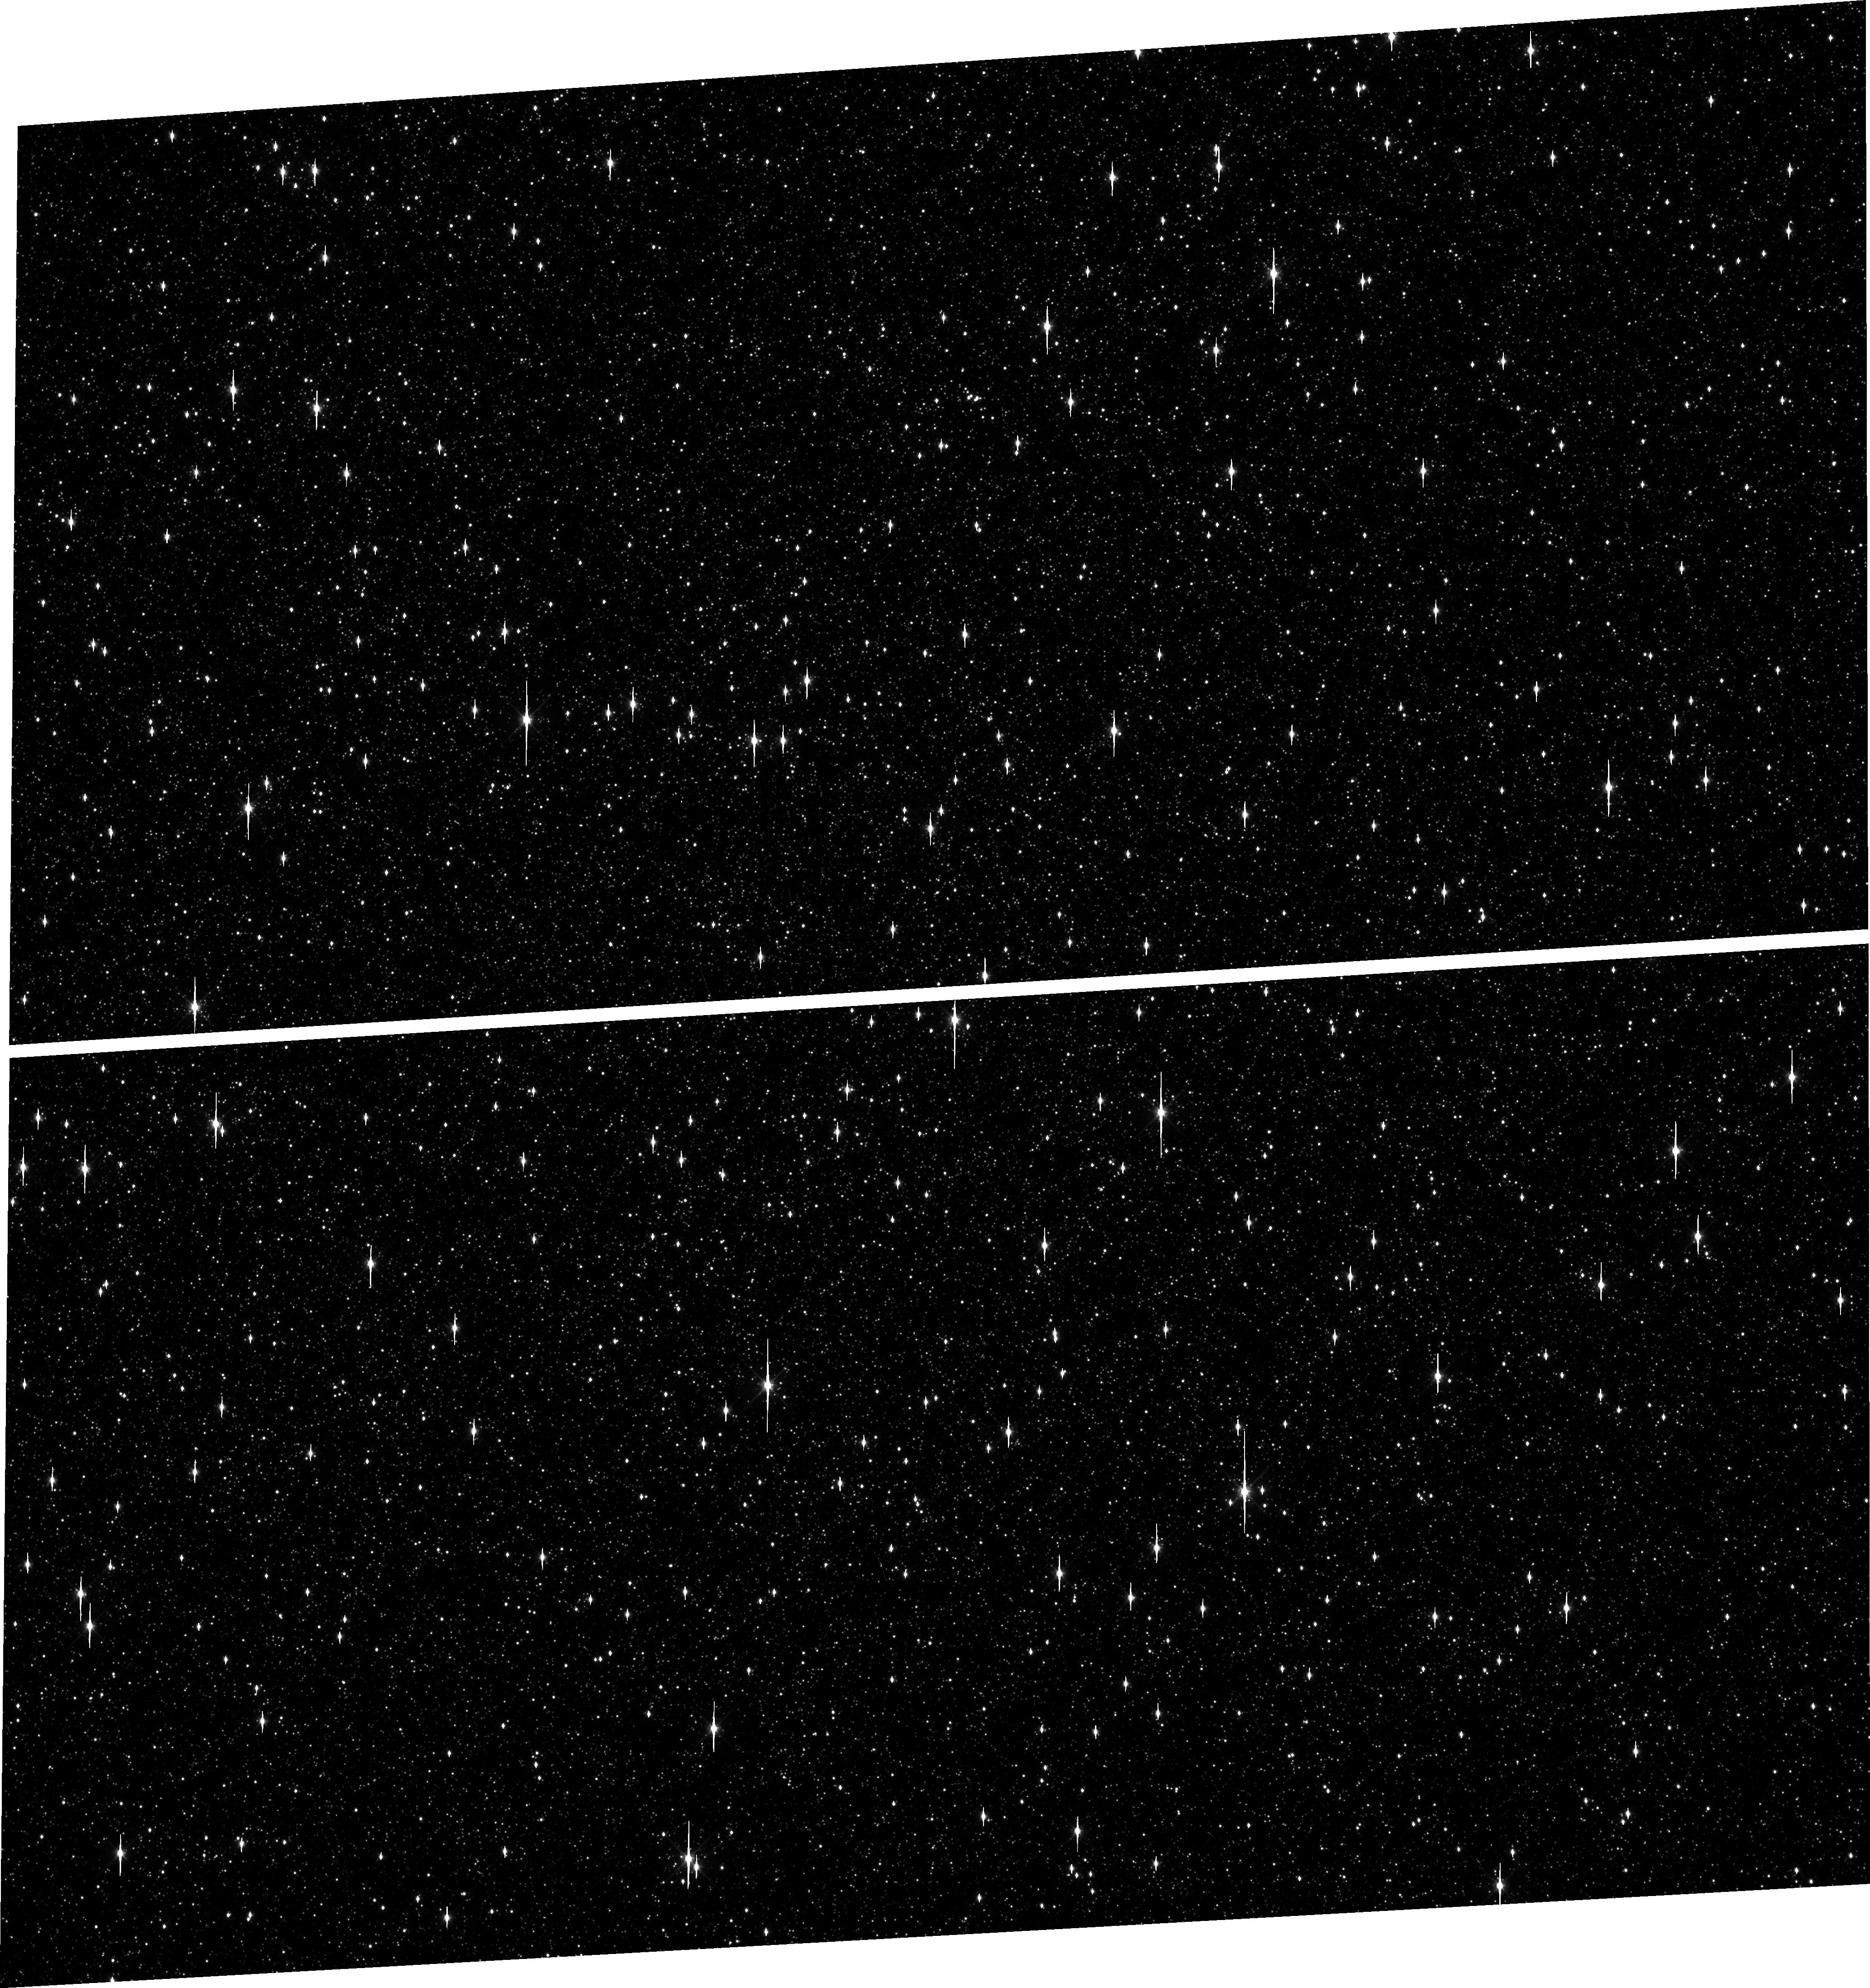
Target: OMEGACEN. Instrument: WFC3/UVIS. Filter: F606W. Exposure: 1 min. Observation ID: hst_16413_14_wfc3_uvis_f606w_ieg914

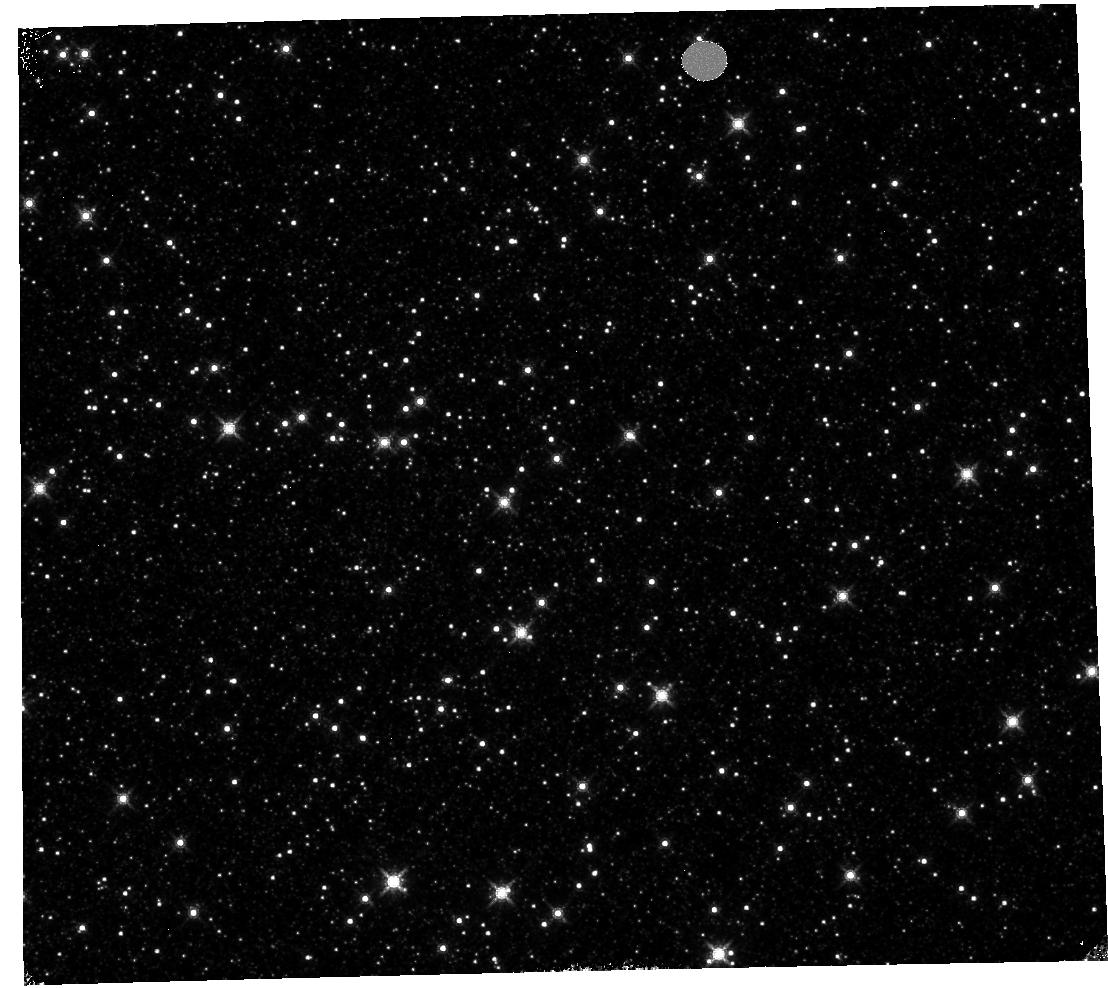
Target: OMEGACEN. Instrument: WFC3/IR. Filter: F160W. Exposure: 4 min. Observation ID: hst_16413_06_wfc3_ir_f160w_ieg906

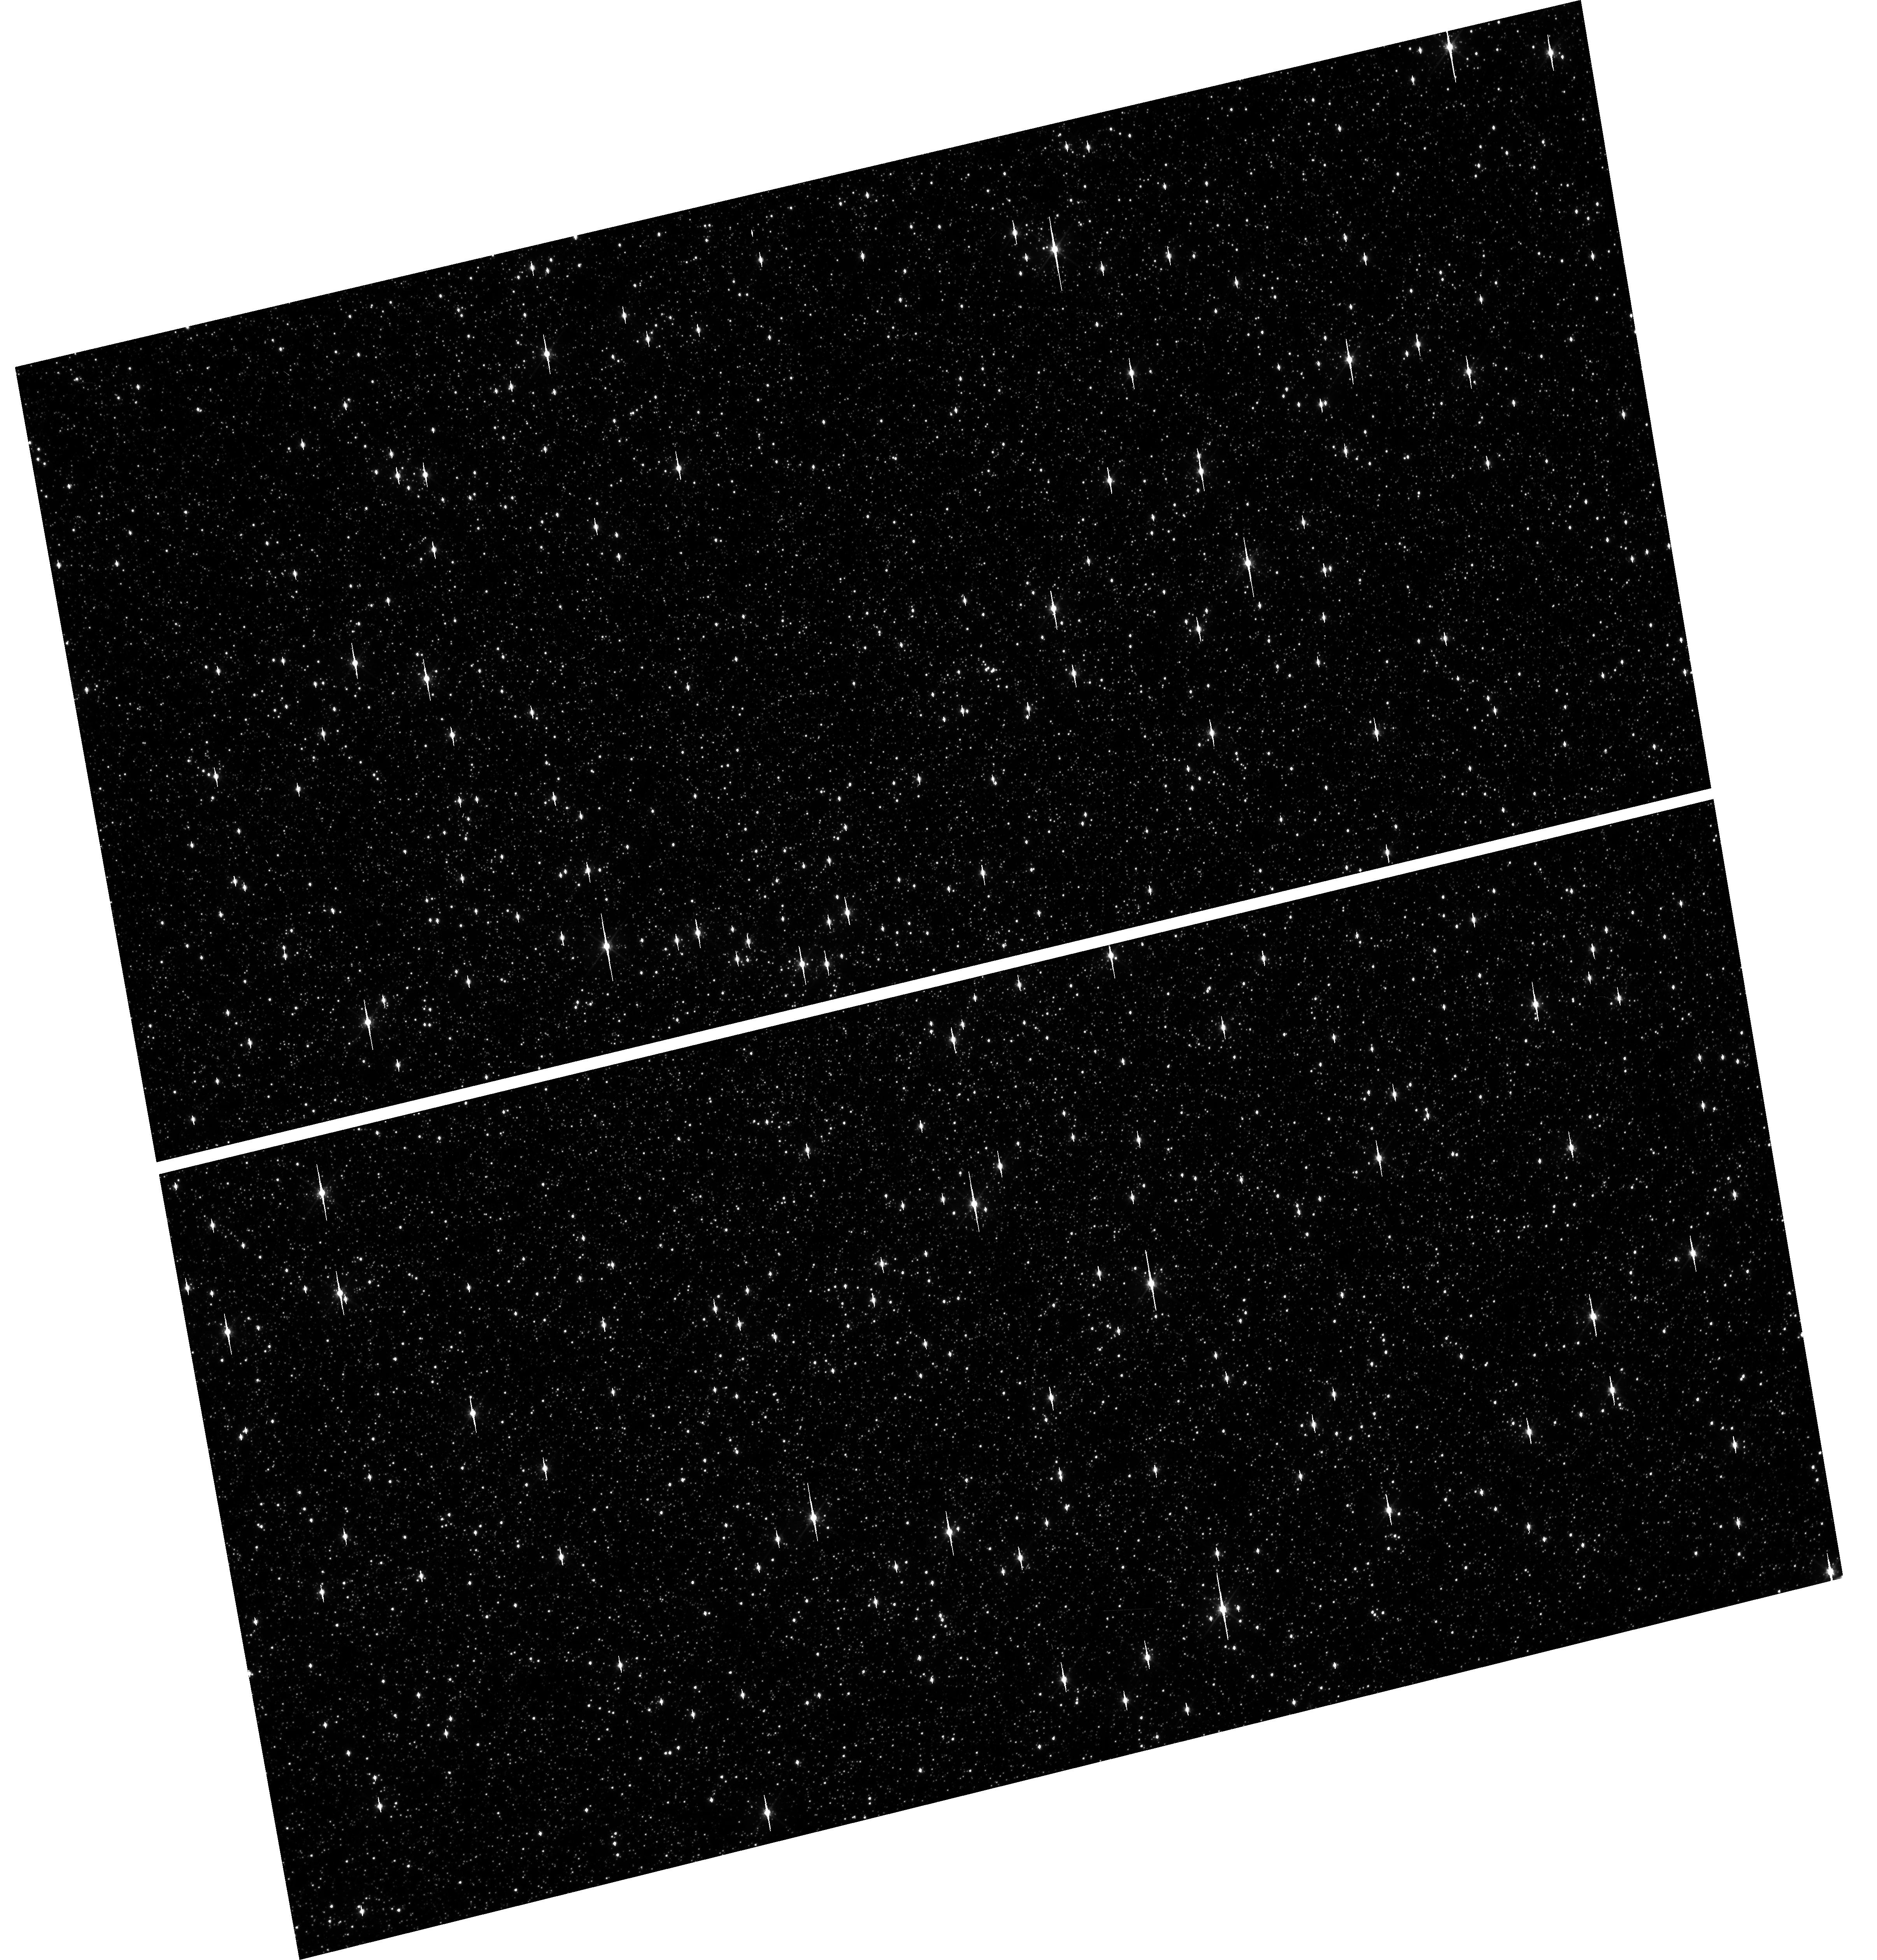
Target: OMEGACEN. Instrument: WFC3/UVIS. Filter: F606W. Exposure: 1 min. Observation ID: hst_16413_87_wfc3_uvis_f606w_ieg987

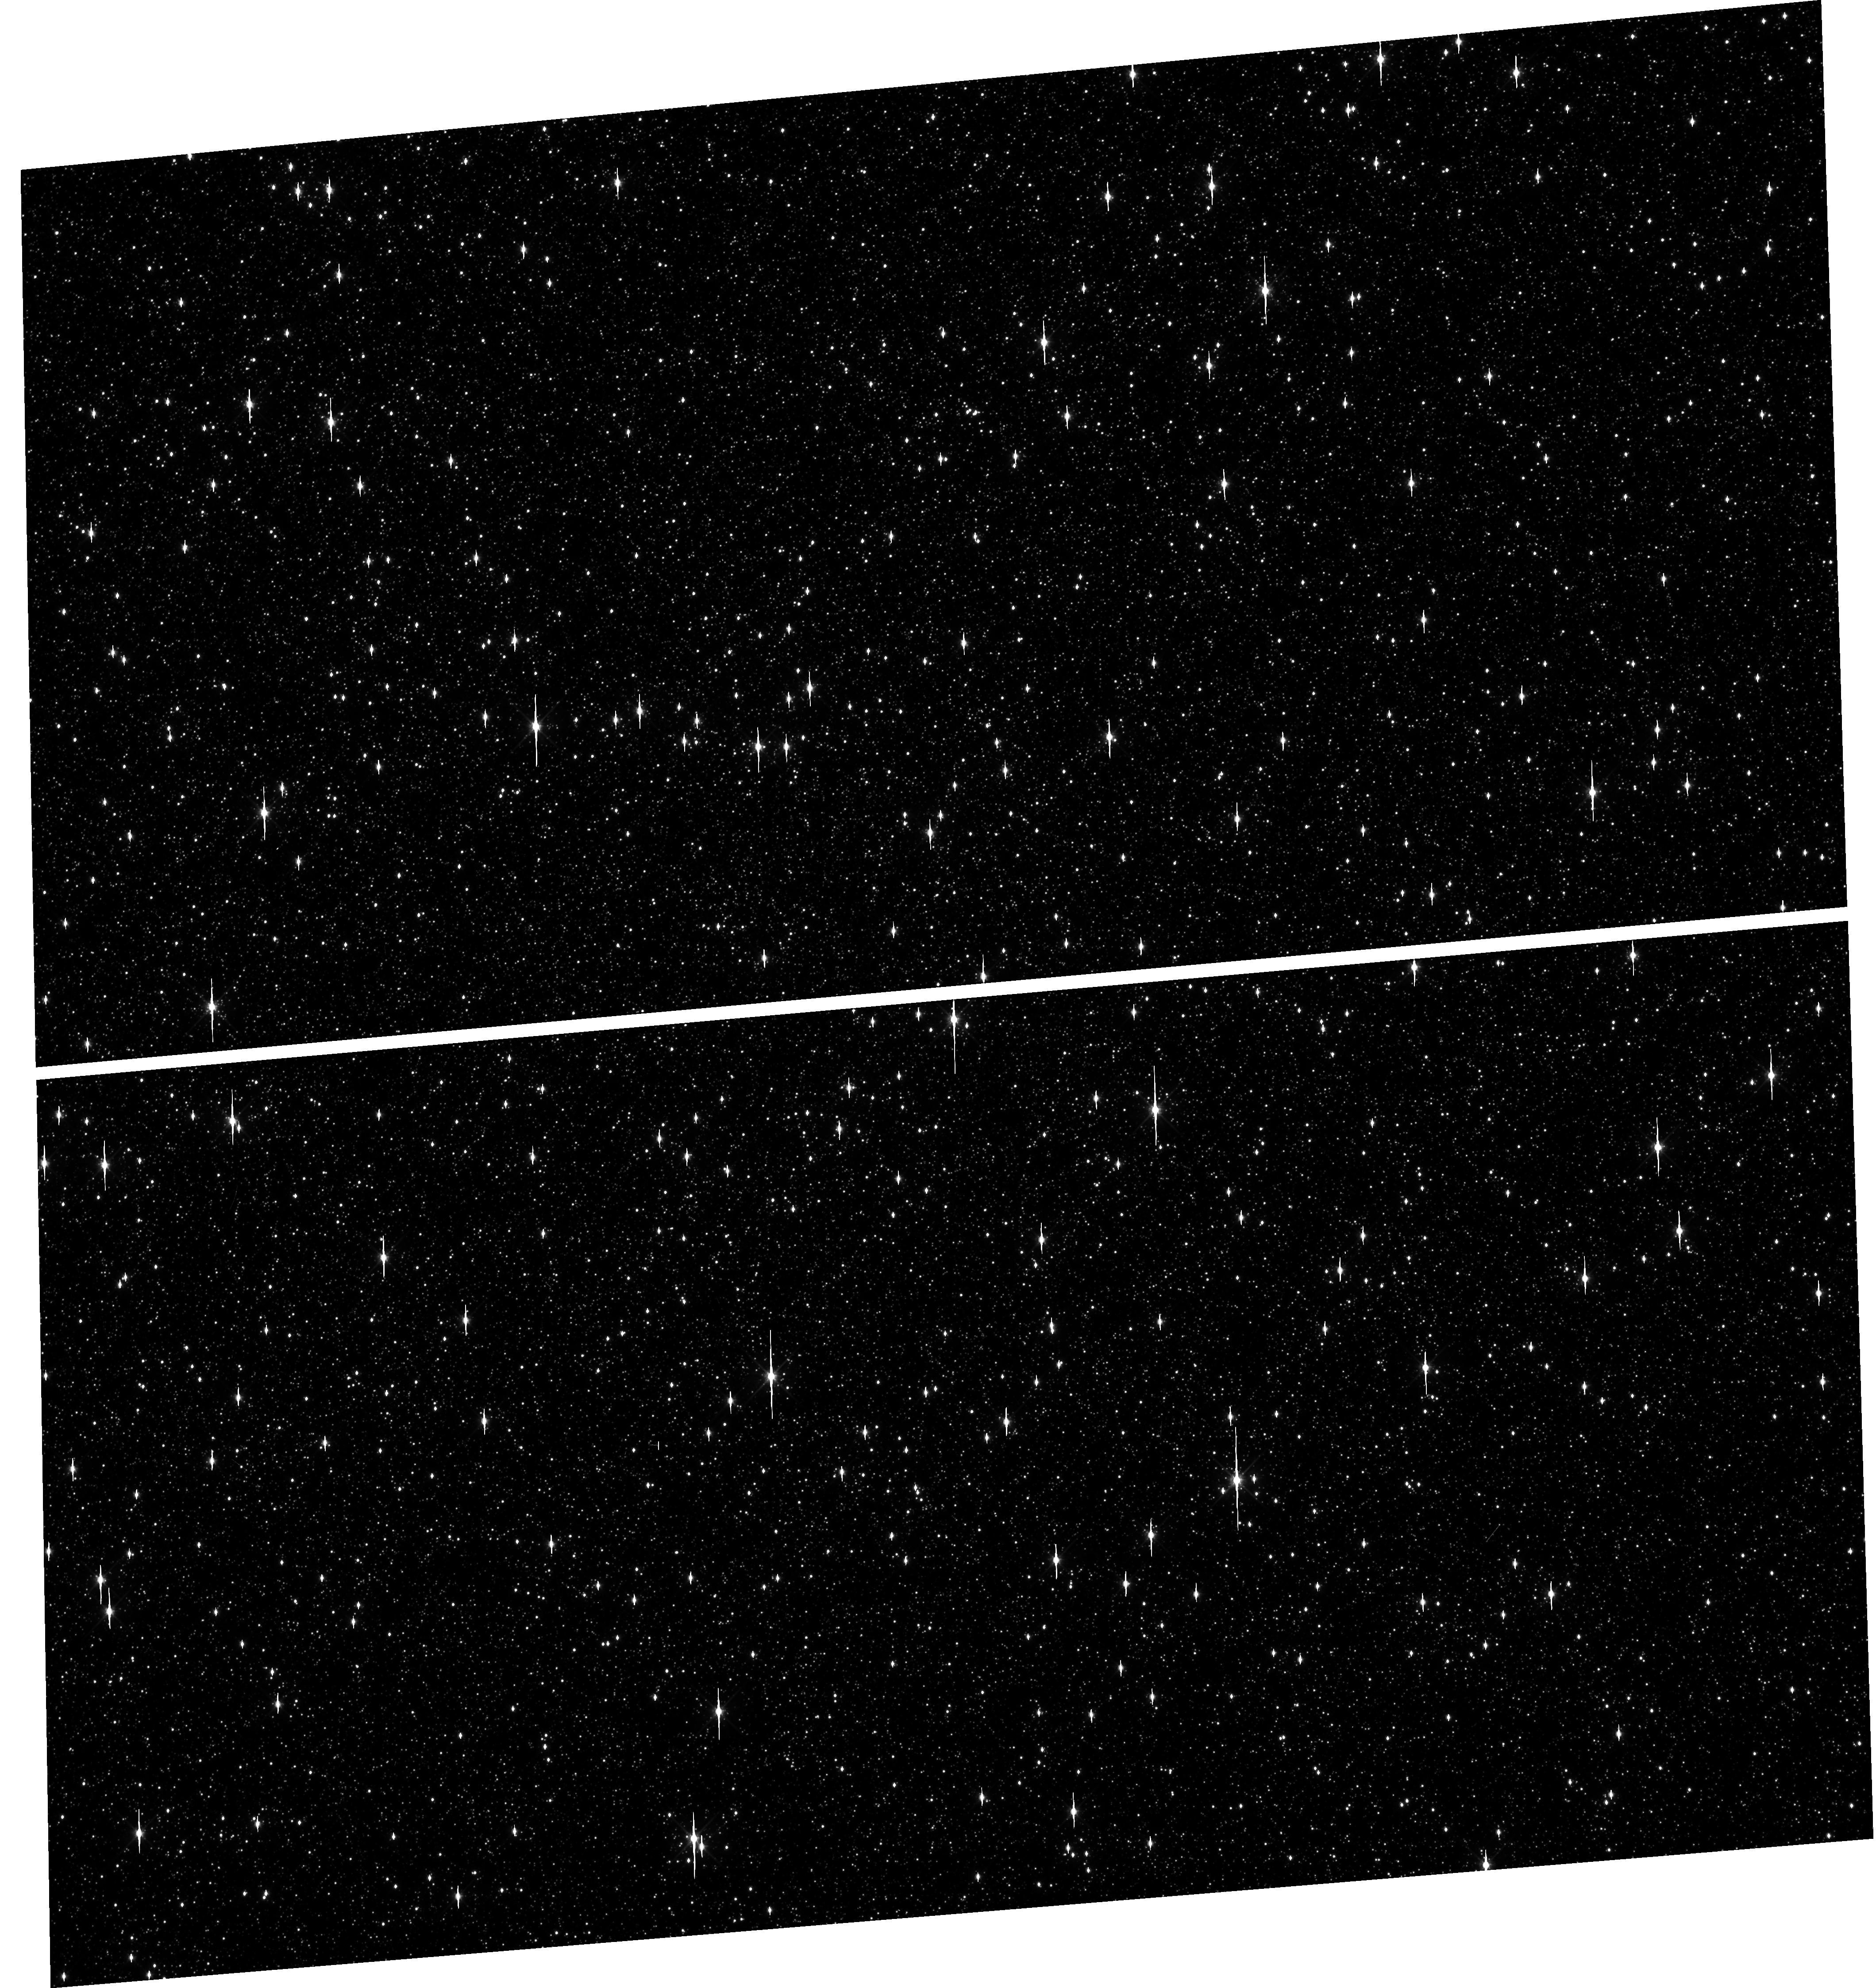
Target: OMEGACEN. Instrument: WFC3/UVIS. Filter: F606W. Exposure: 1 min. Observation ID: hst_16413_15_wfc3_uvis_f606w_ieg915

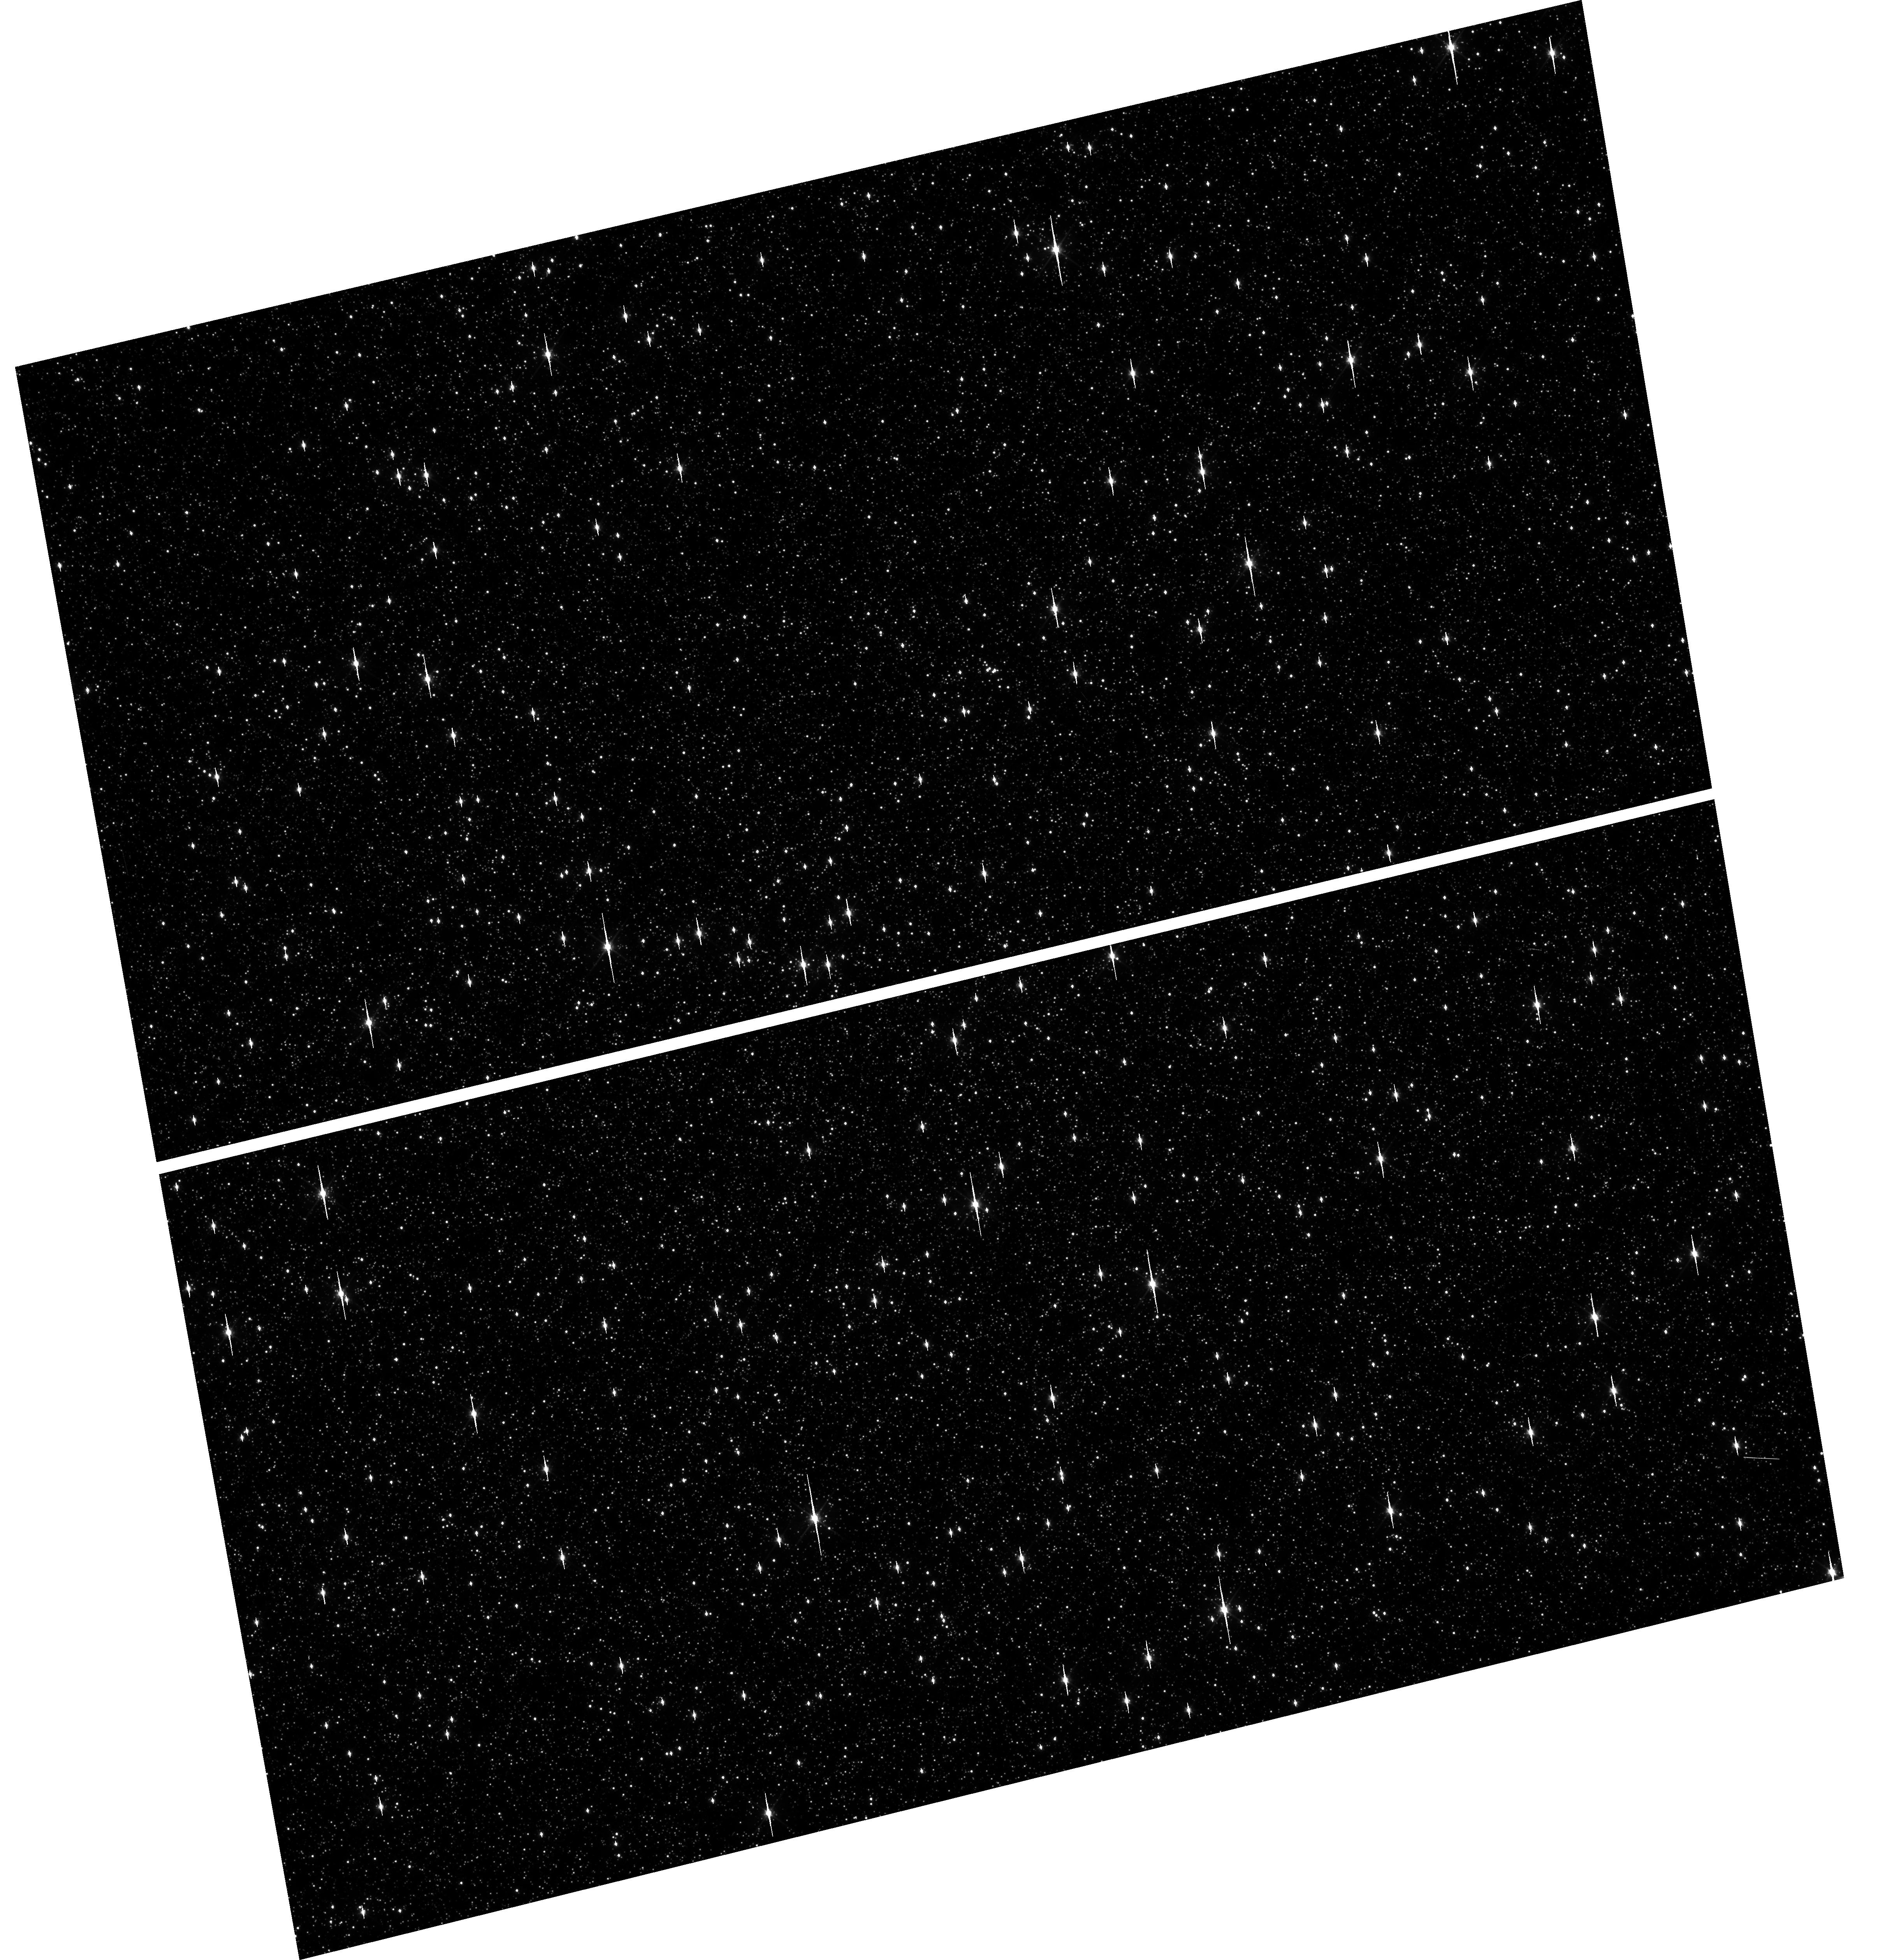
Target: OMEGACEN. Instrument: WFC3/UVIS. Filter: F606W. Exposure: 1 min. Observation ID: hst_16413_07_wfc3_uvis_f606w_ieg907

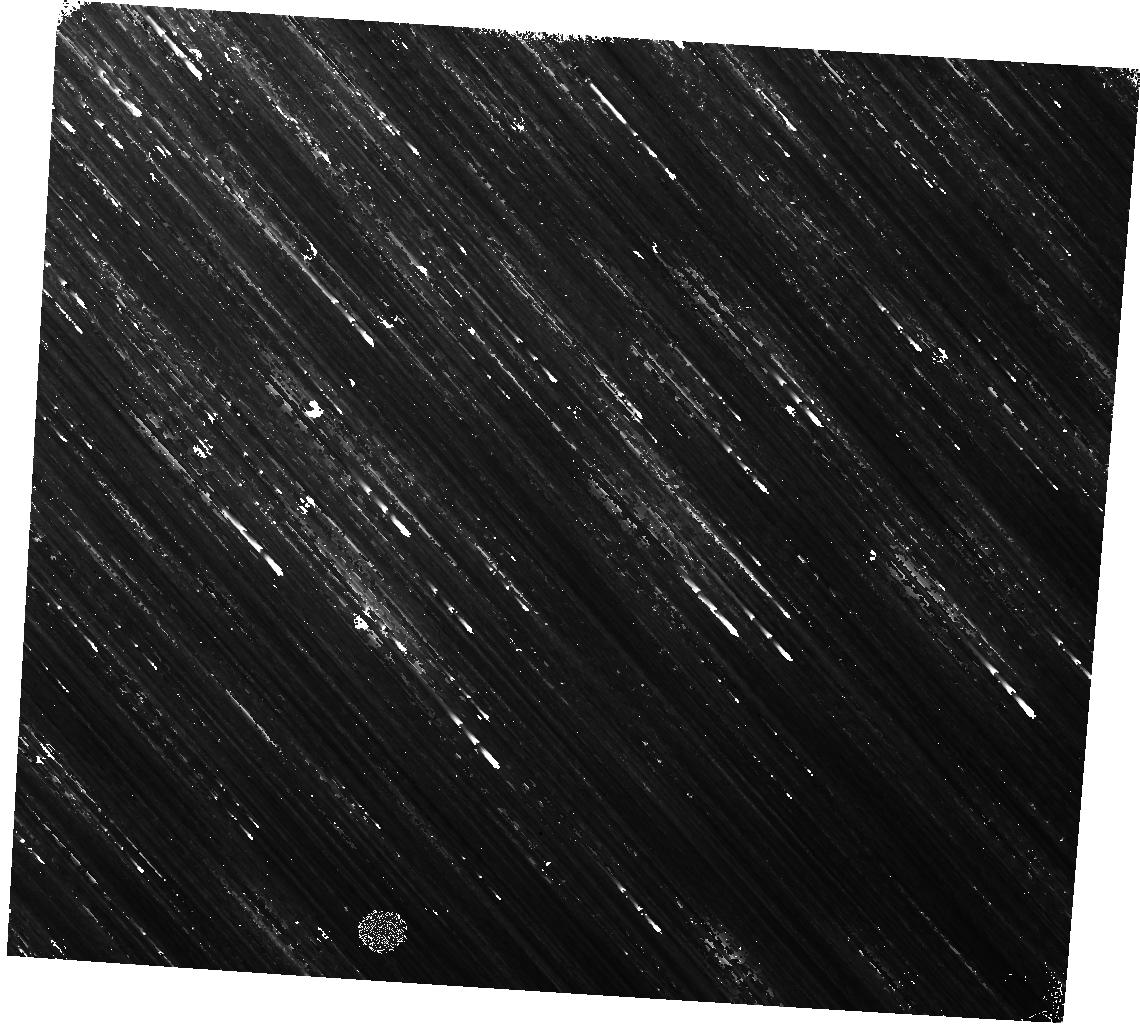
Target: OMEGACEN. Instrument: WFC3/IR. Filter: F160W. Exposure: 4 min. Observation ID: hst_16413_16_wfc3_ir_f160w_ieg916

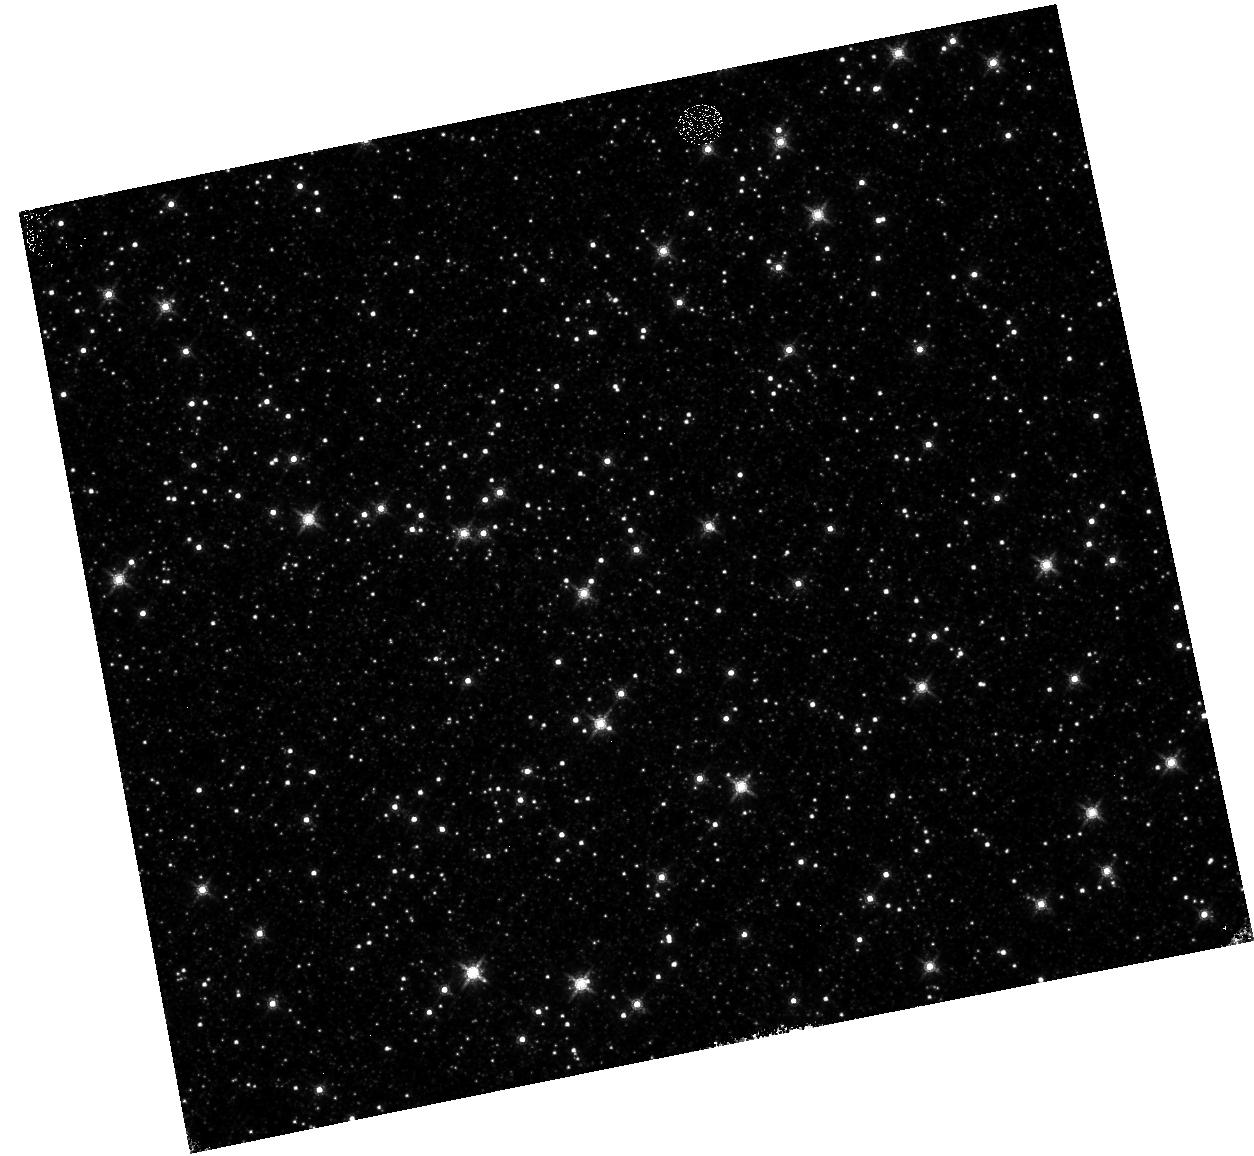
Target: OMEGACEN. Instrument: WFC3/IR. Filter: F160W. Exposure: 4 min. Observation ID: hst_16413_11_wfc3_ir_f160w_ieg911

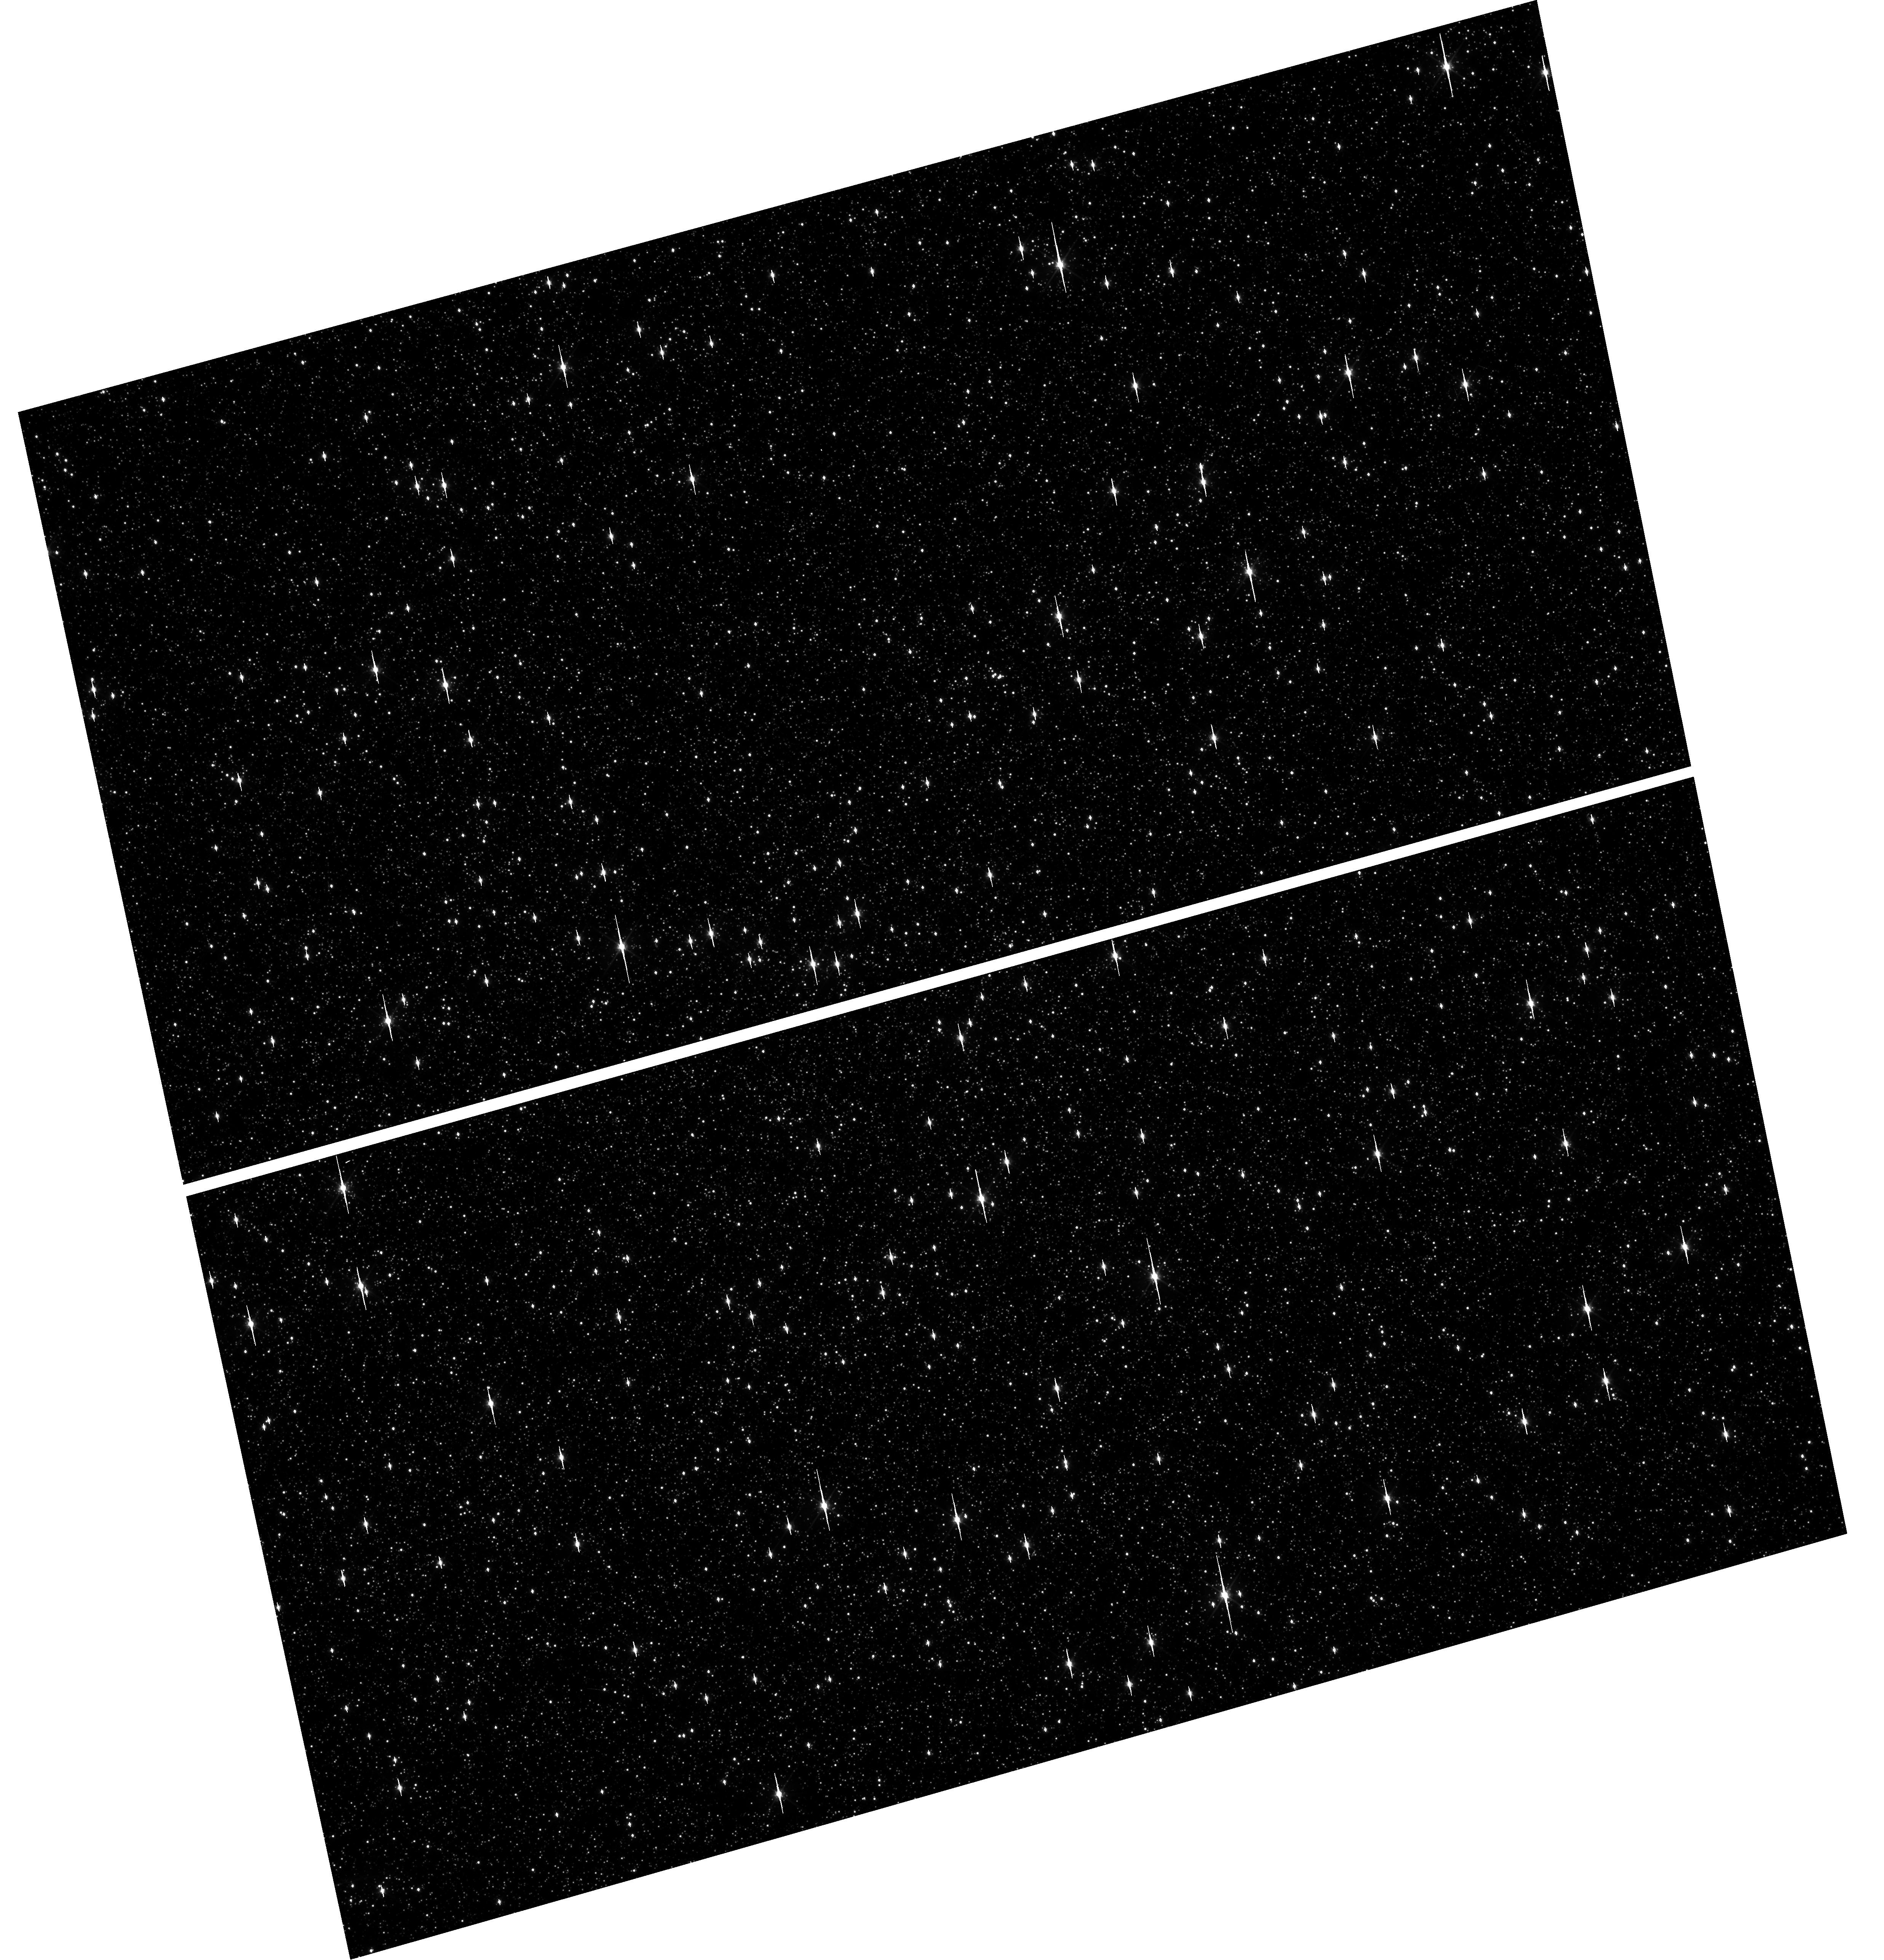
Target: OMEGACEN. Instrument: WFC3/UVIS. Filter: F606W. Exposure: 1 min. Observation ID: hst_16413_88_wfc3_uvis_f606w_ieg988

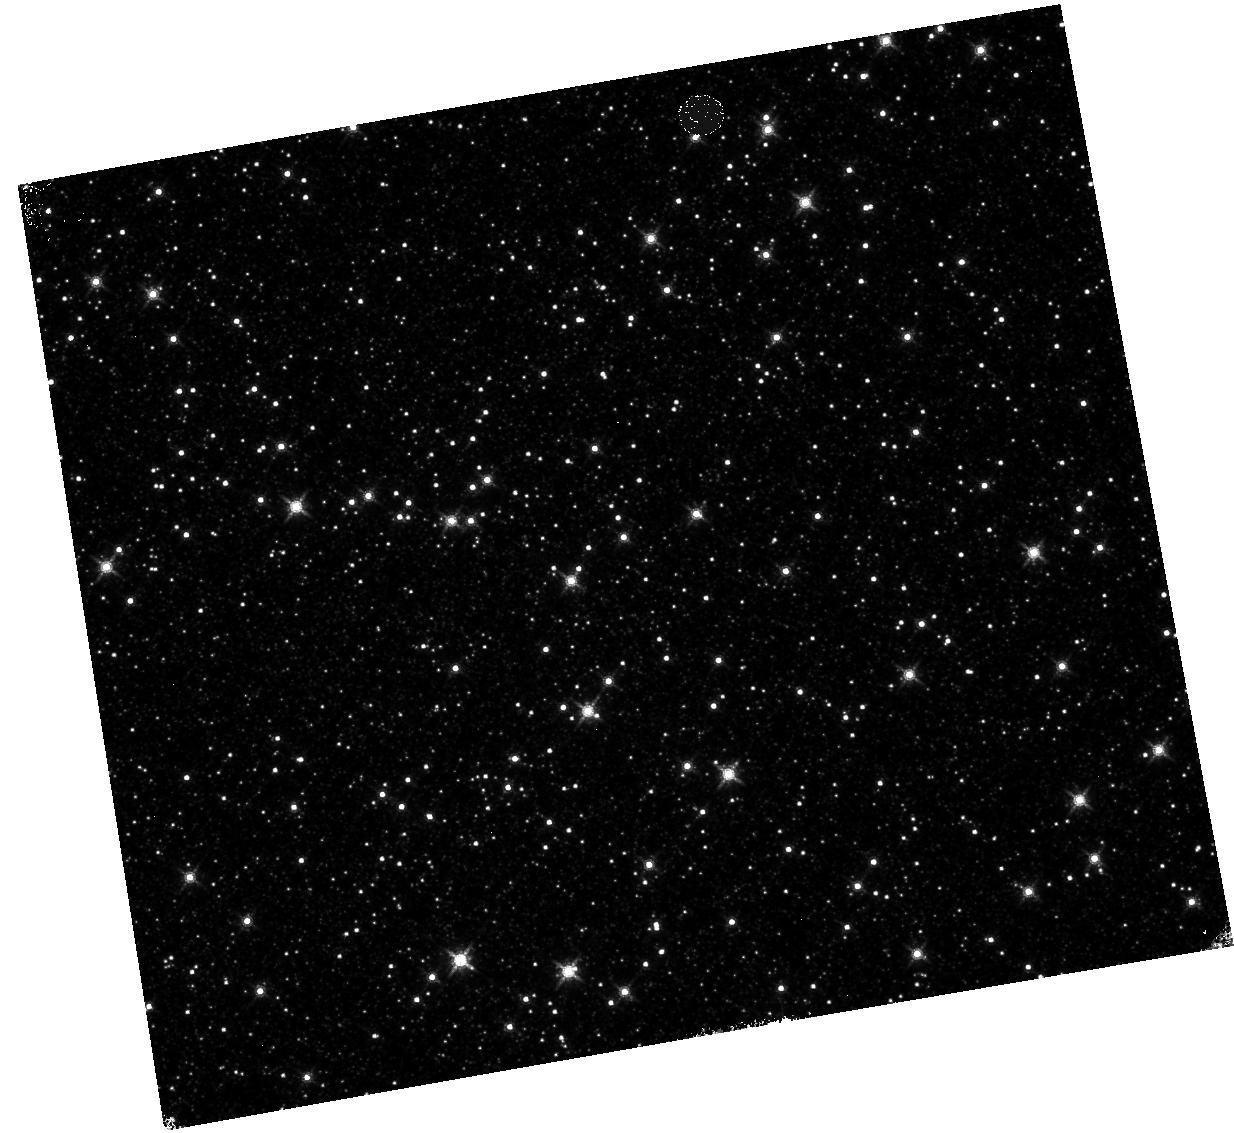
Target: OMEGACEN. Instrument: WFC3/IR. Filter: F160W. Exposure: 4 min. Observation ID: hst_16413_10_wfc3_ir_f160w_ieg910

WFC3 Astrometric Scale Monitoring (PI: Kozhurina-Platais, Vera)

The standard astrometric catalog in the field of globular cluster Omega Cen has been used to examine the geometric distortion of WFC3 UVIS and IR as function of wavelength in multicycle calibration programs over last 11 years of WFC3 on HST board. All observations from these programs have been reduced and provided the multi-wavelength geometric distortion in UVIS and IR detector. The derived geometric distortion coefficients implemented in the IDCTAB format are used in the HST pipe-line to correct for a ~7% distortion in WFC3/UVIS and IR images down to <1%. Additional to multi-wavelength WFC3 geometric distortion, all observations of Omega Cen taken through F606W and F160W UVIS and IR filters respectively during the last 11 years (all together 12 epochs) were used to look for time dependency of UVIS and IR geometric distortion and the effect of the scale change due to the thermal breathing. The results of the stability WFC3 geometric distortion published in WFC3-ISR-2015-02 (Kozhurina-Platais & Anderson, 2015), WFC3-2019-09 (Martlin, Kozhurina-Platais), have show that the UVIS geometric distortion is stable over 10 years on-orbit within 0.05 pixels or 2 mas in UVIS. The results of WFC3/IR published in WFC3-ISR-09-19 (M. McKay, Kozhurina-Platais, et al) have show that the IR geometric distorion is stable over 10 years on orbits within 0.1 pixel or 2 mas. The purpose of this calibration proposal is to continue the monitor of the WFC3 geometric distortion stability of over time. The observations of Omega Cen through the UVIS F606W filter and the F160W IR filter will be used to derive the skew and scale terms of the geometric distortion and look for any secular changes over time.